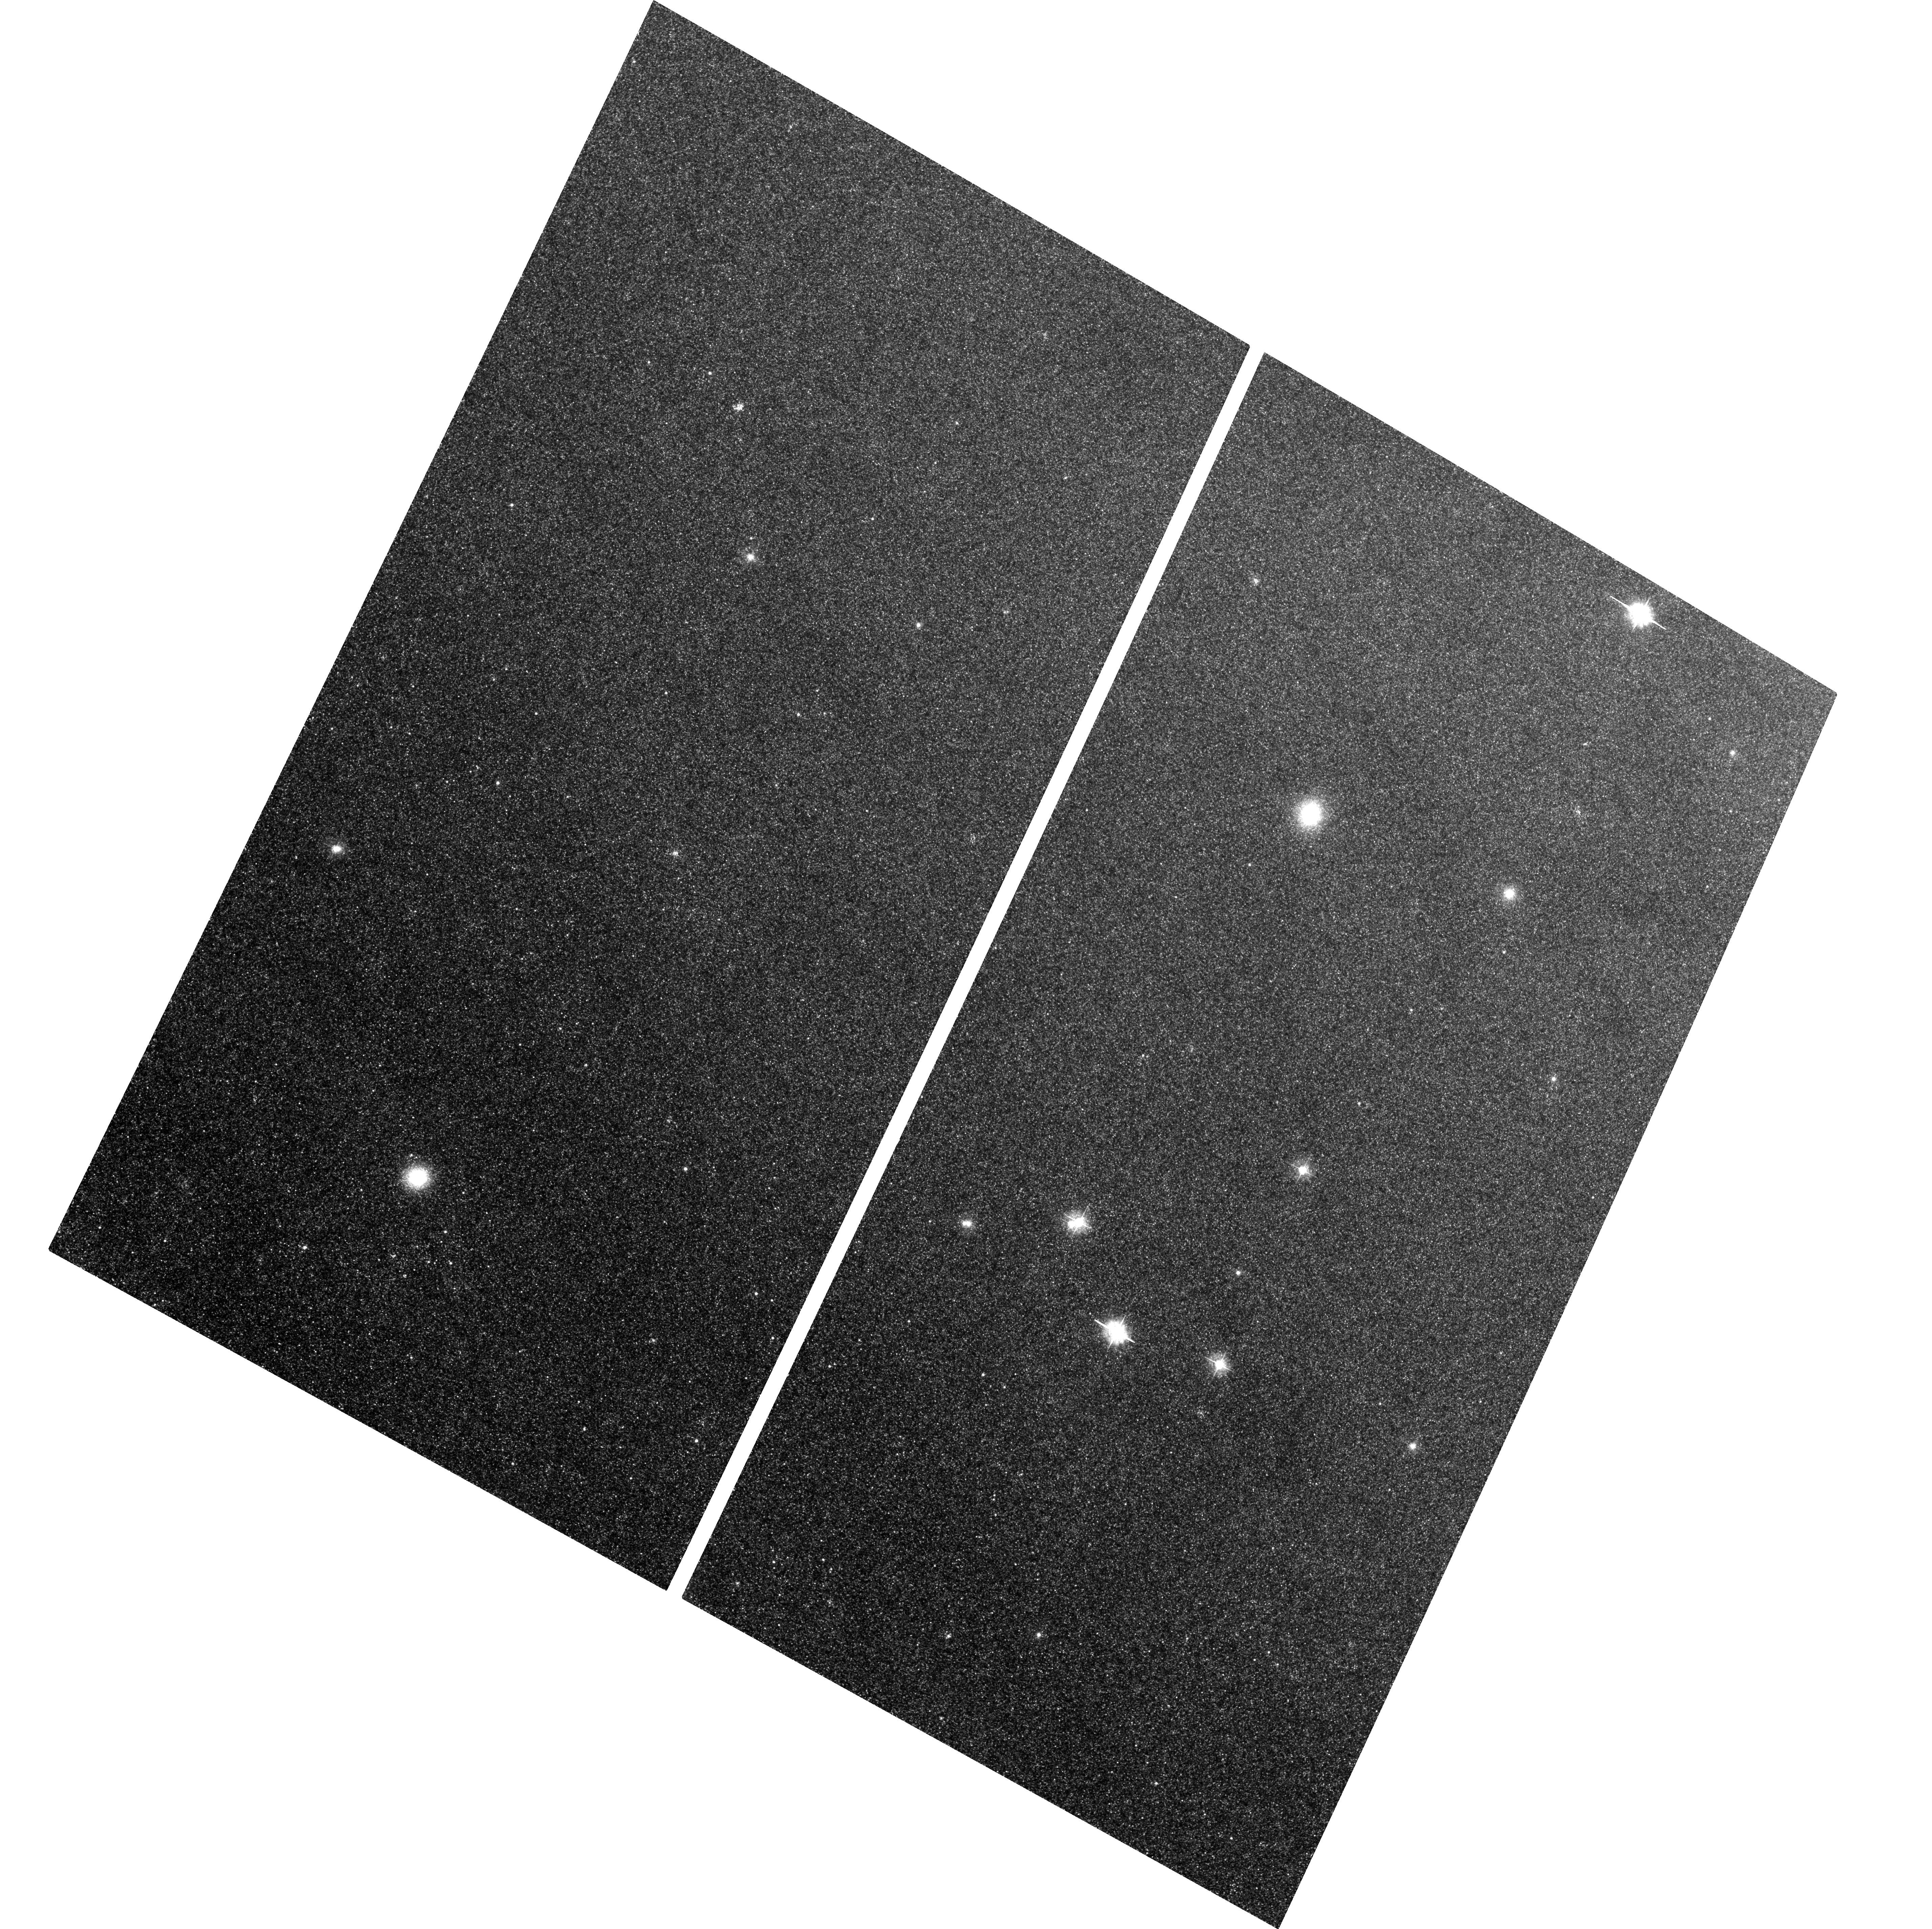
Target: B171-G222. Instrument: ACS/WFC. Filter: F435W. Exposure: 1.2 h. Observation ID: hst_10407_03_acs_wfc_f435w_j96q03

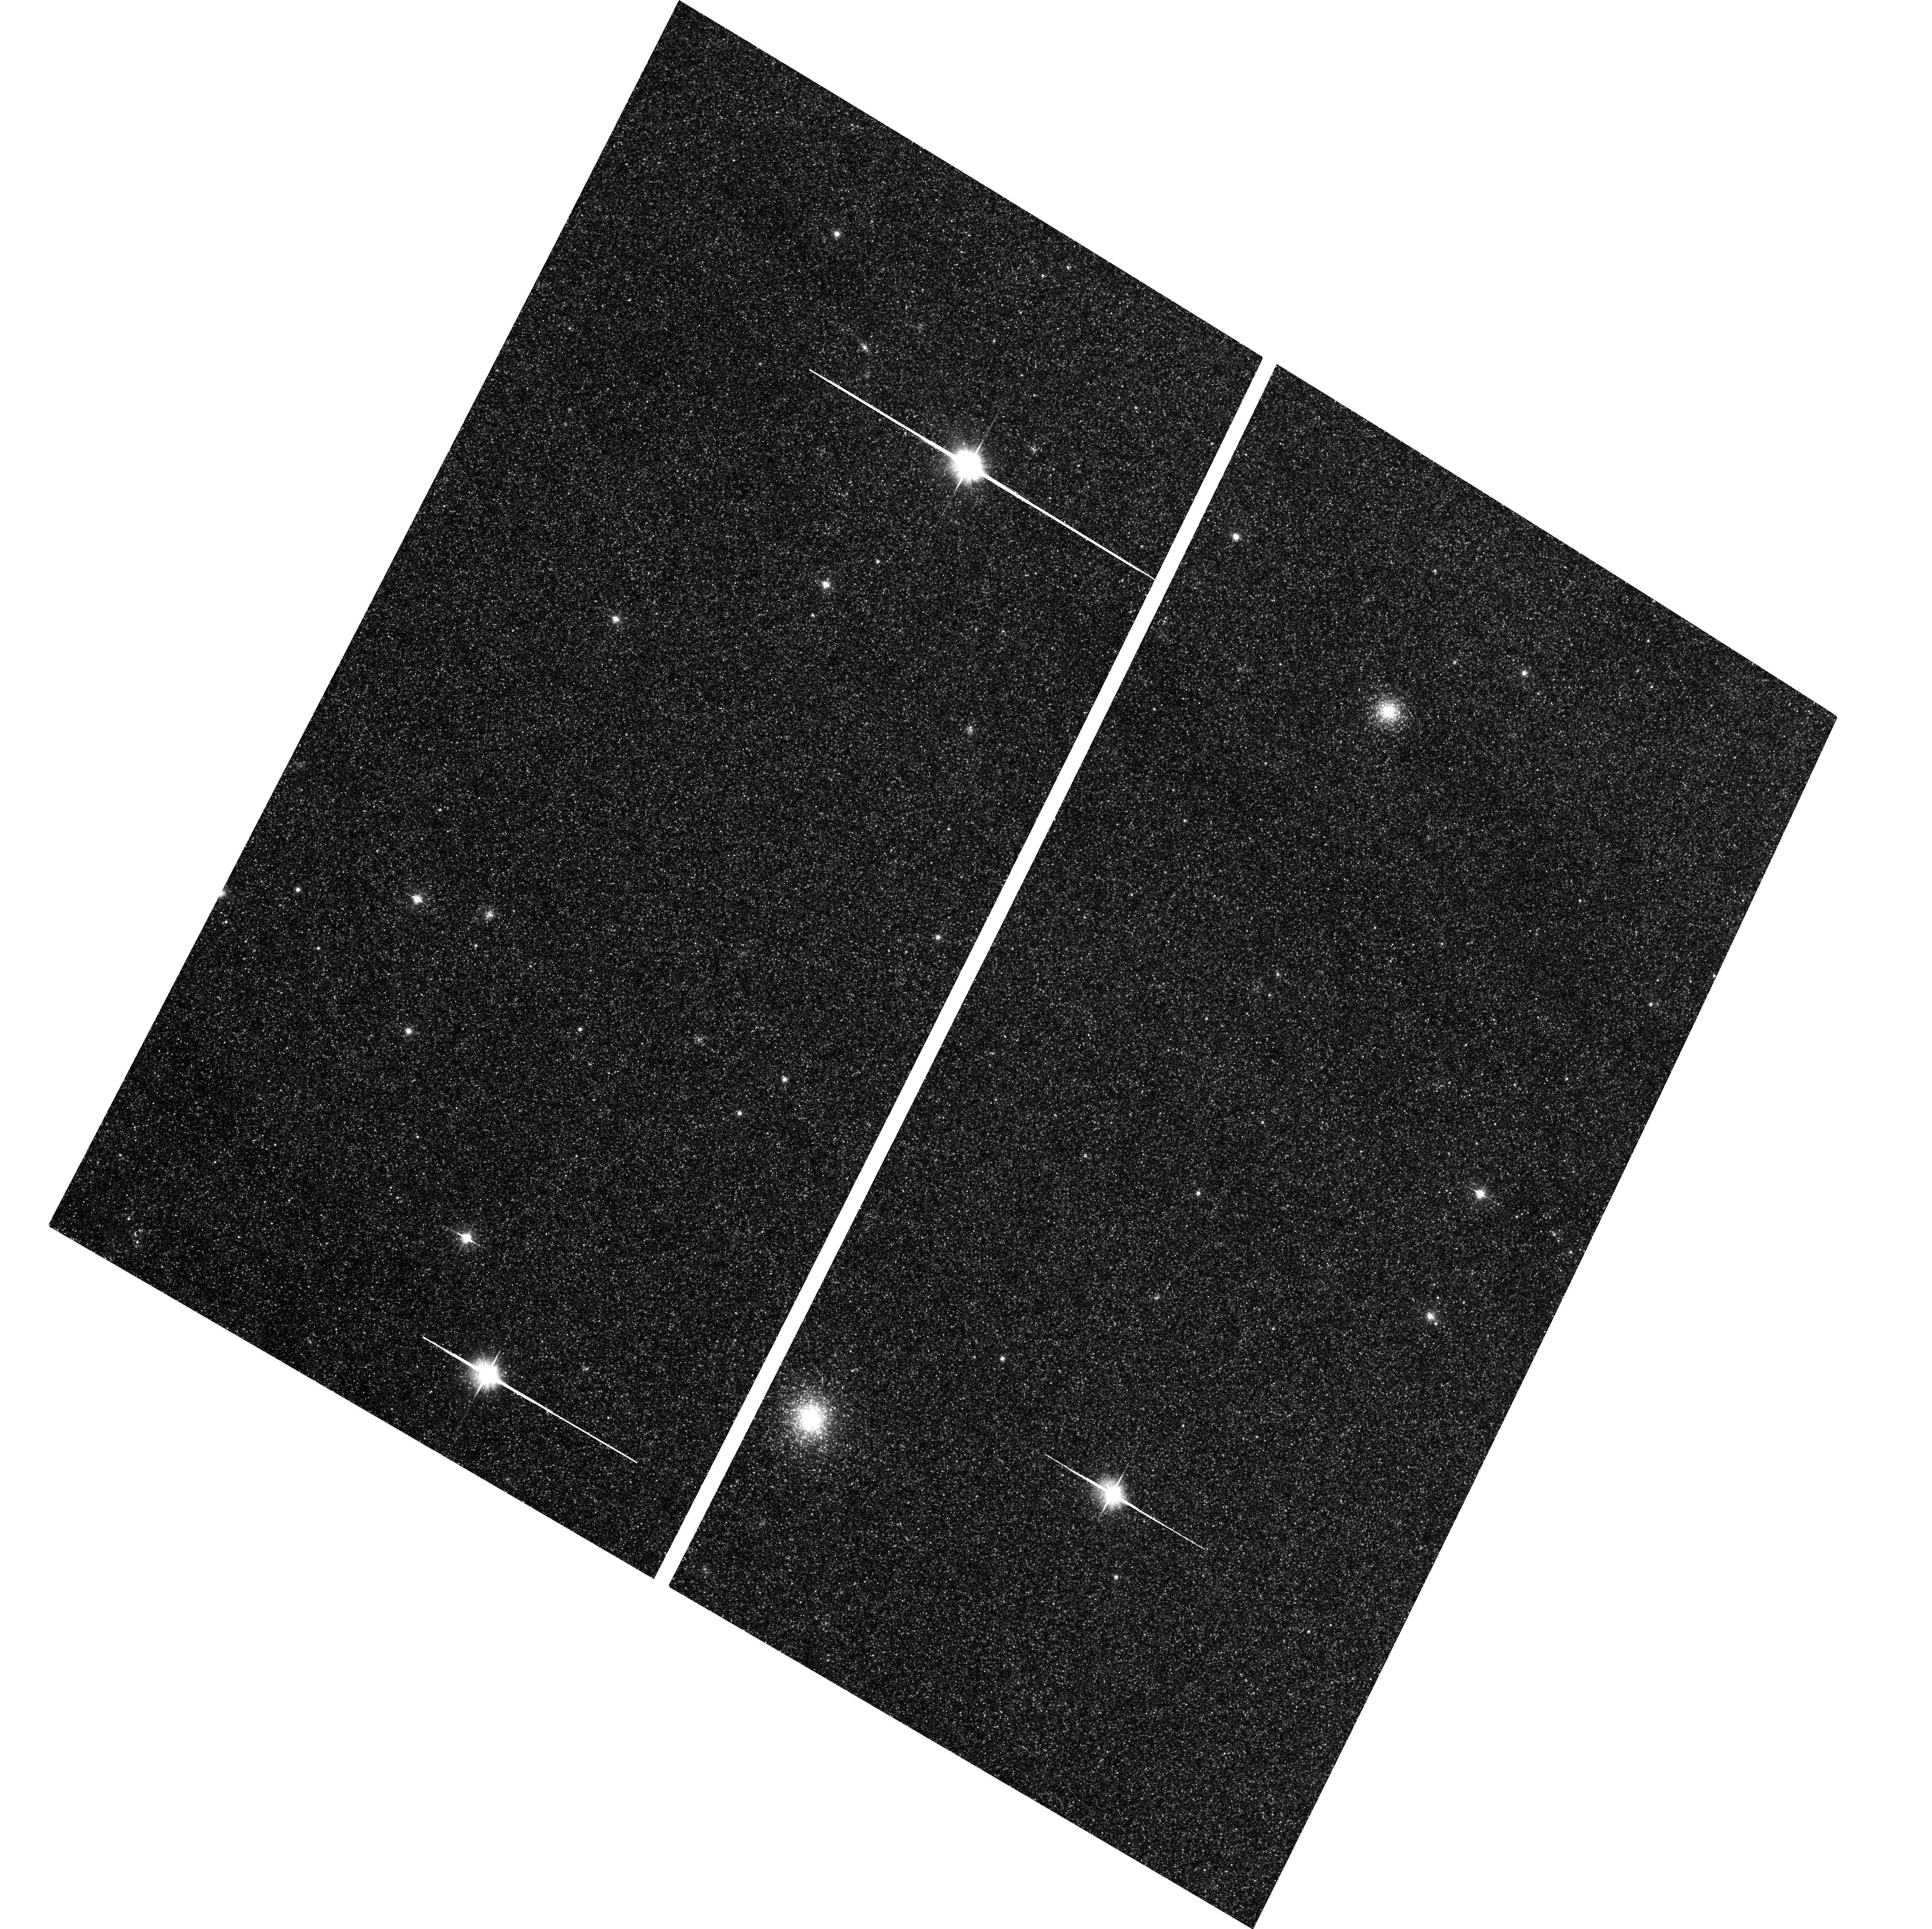
Target: B224-G279. Instrument: ACS/WFC. Filter: F606W. Exposure: 31 min. Observation ID: hst_10407_02_acs_wfc_f606w_j96q02

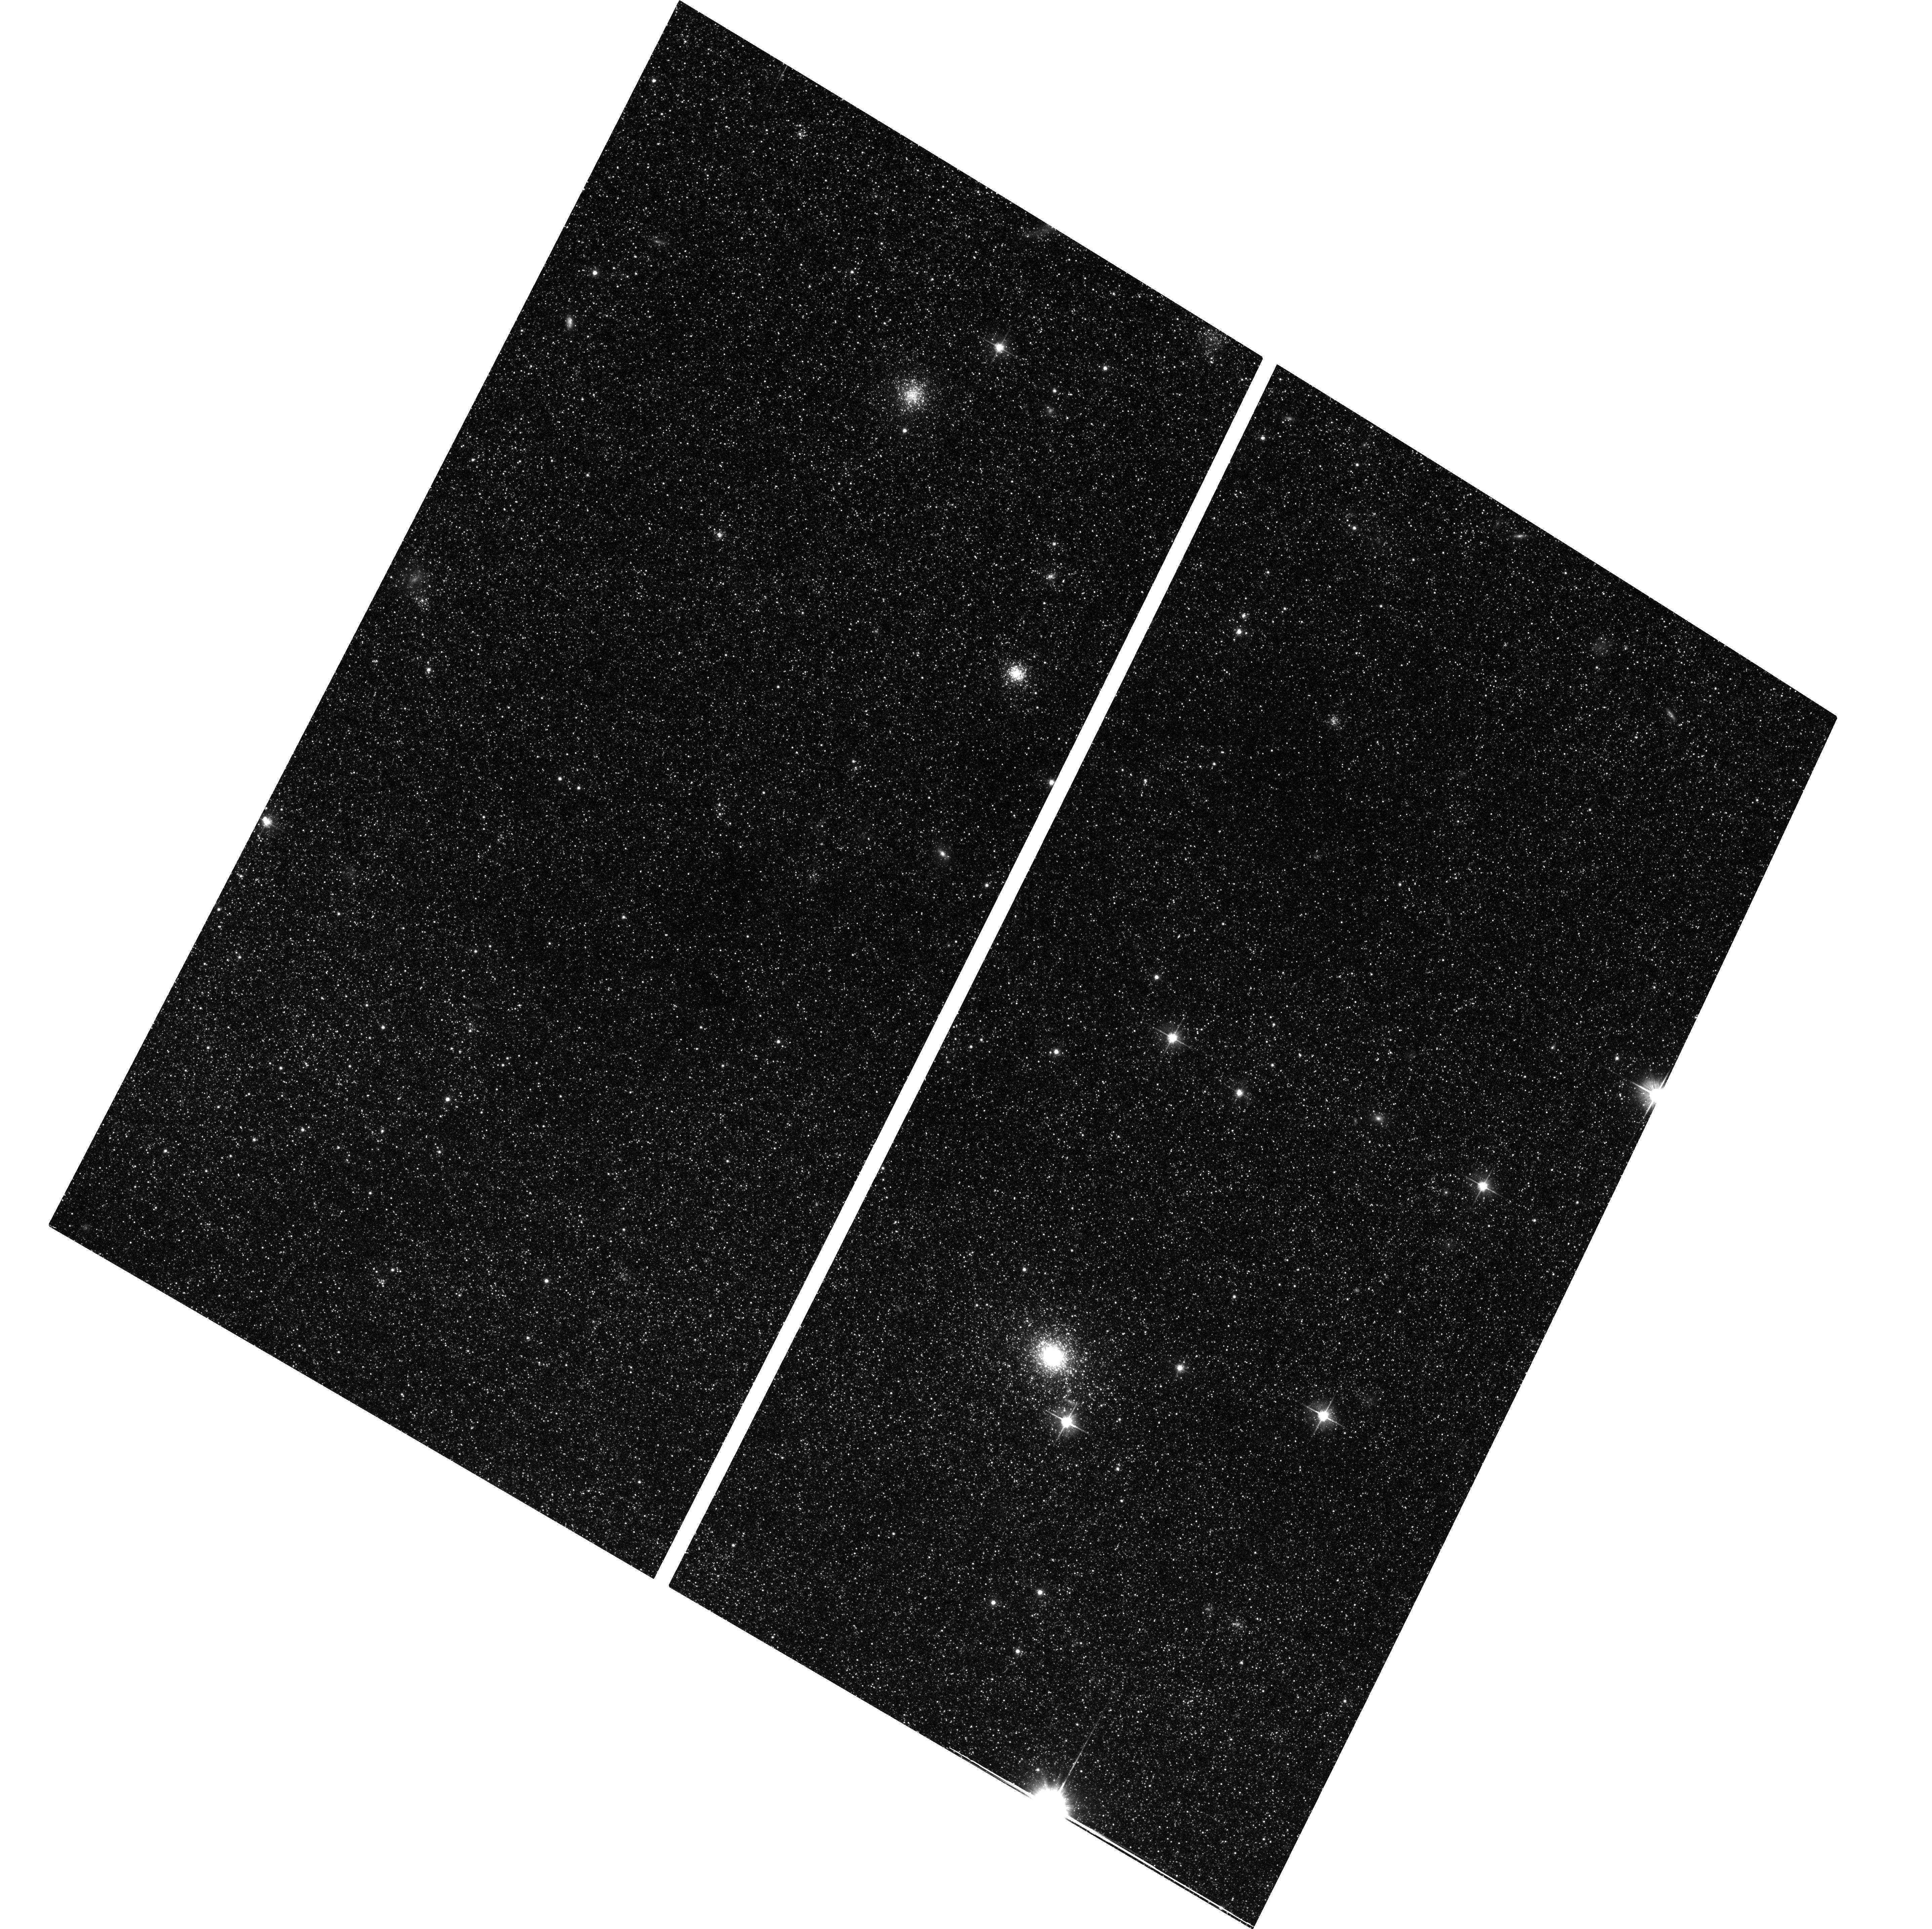
Target: B366-G291. Instrument: ACS/WFC. Filter: F606W. Exposure: 31 min. Observation ID: hst_10407_01_acs_wfc_f606w_j96q01

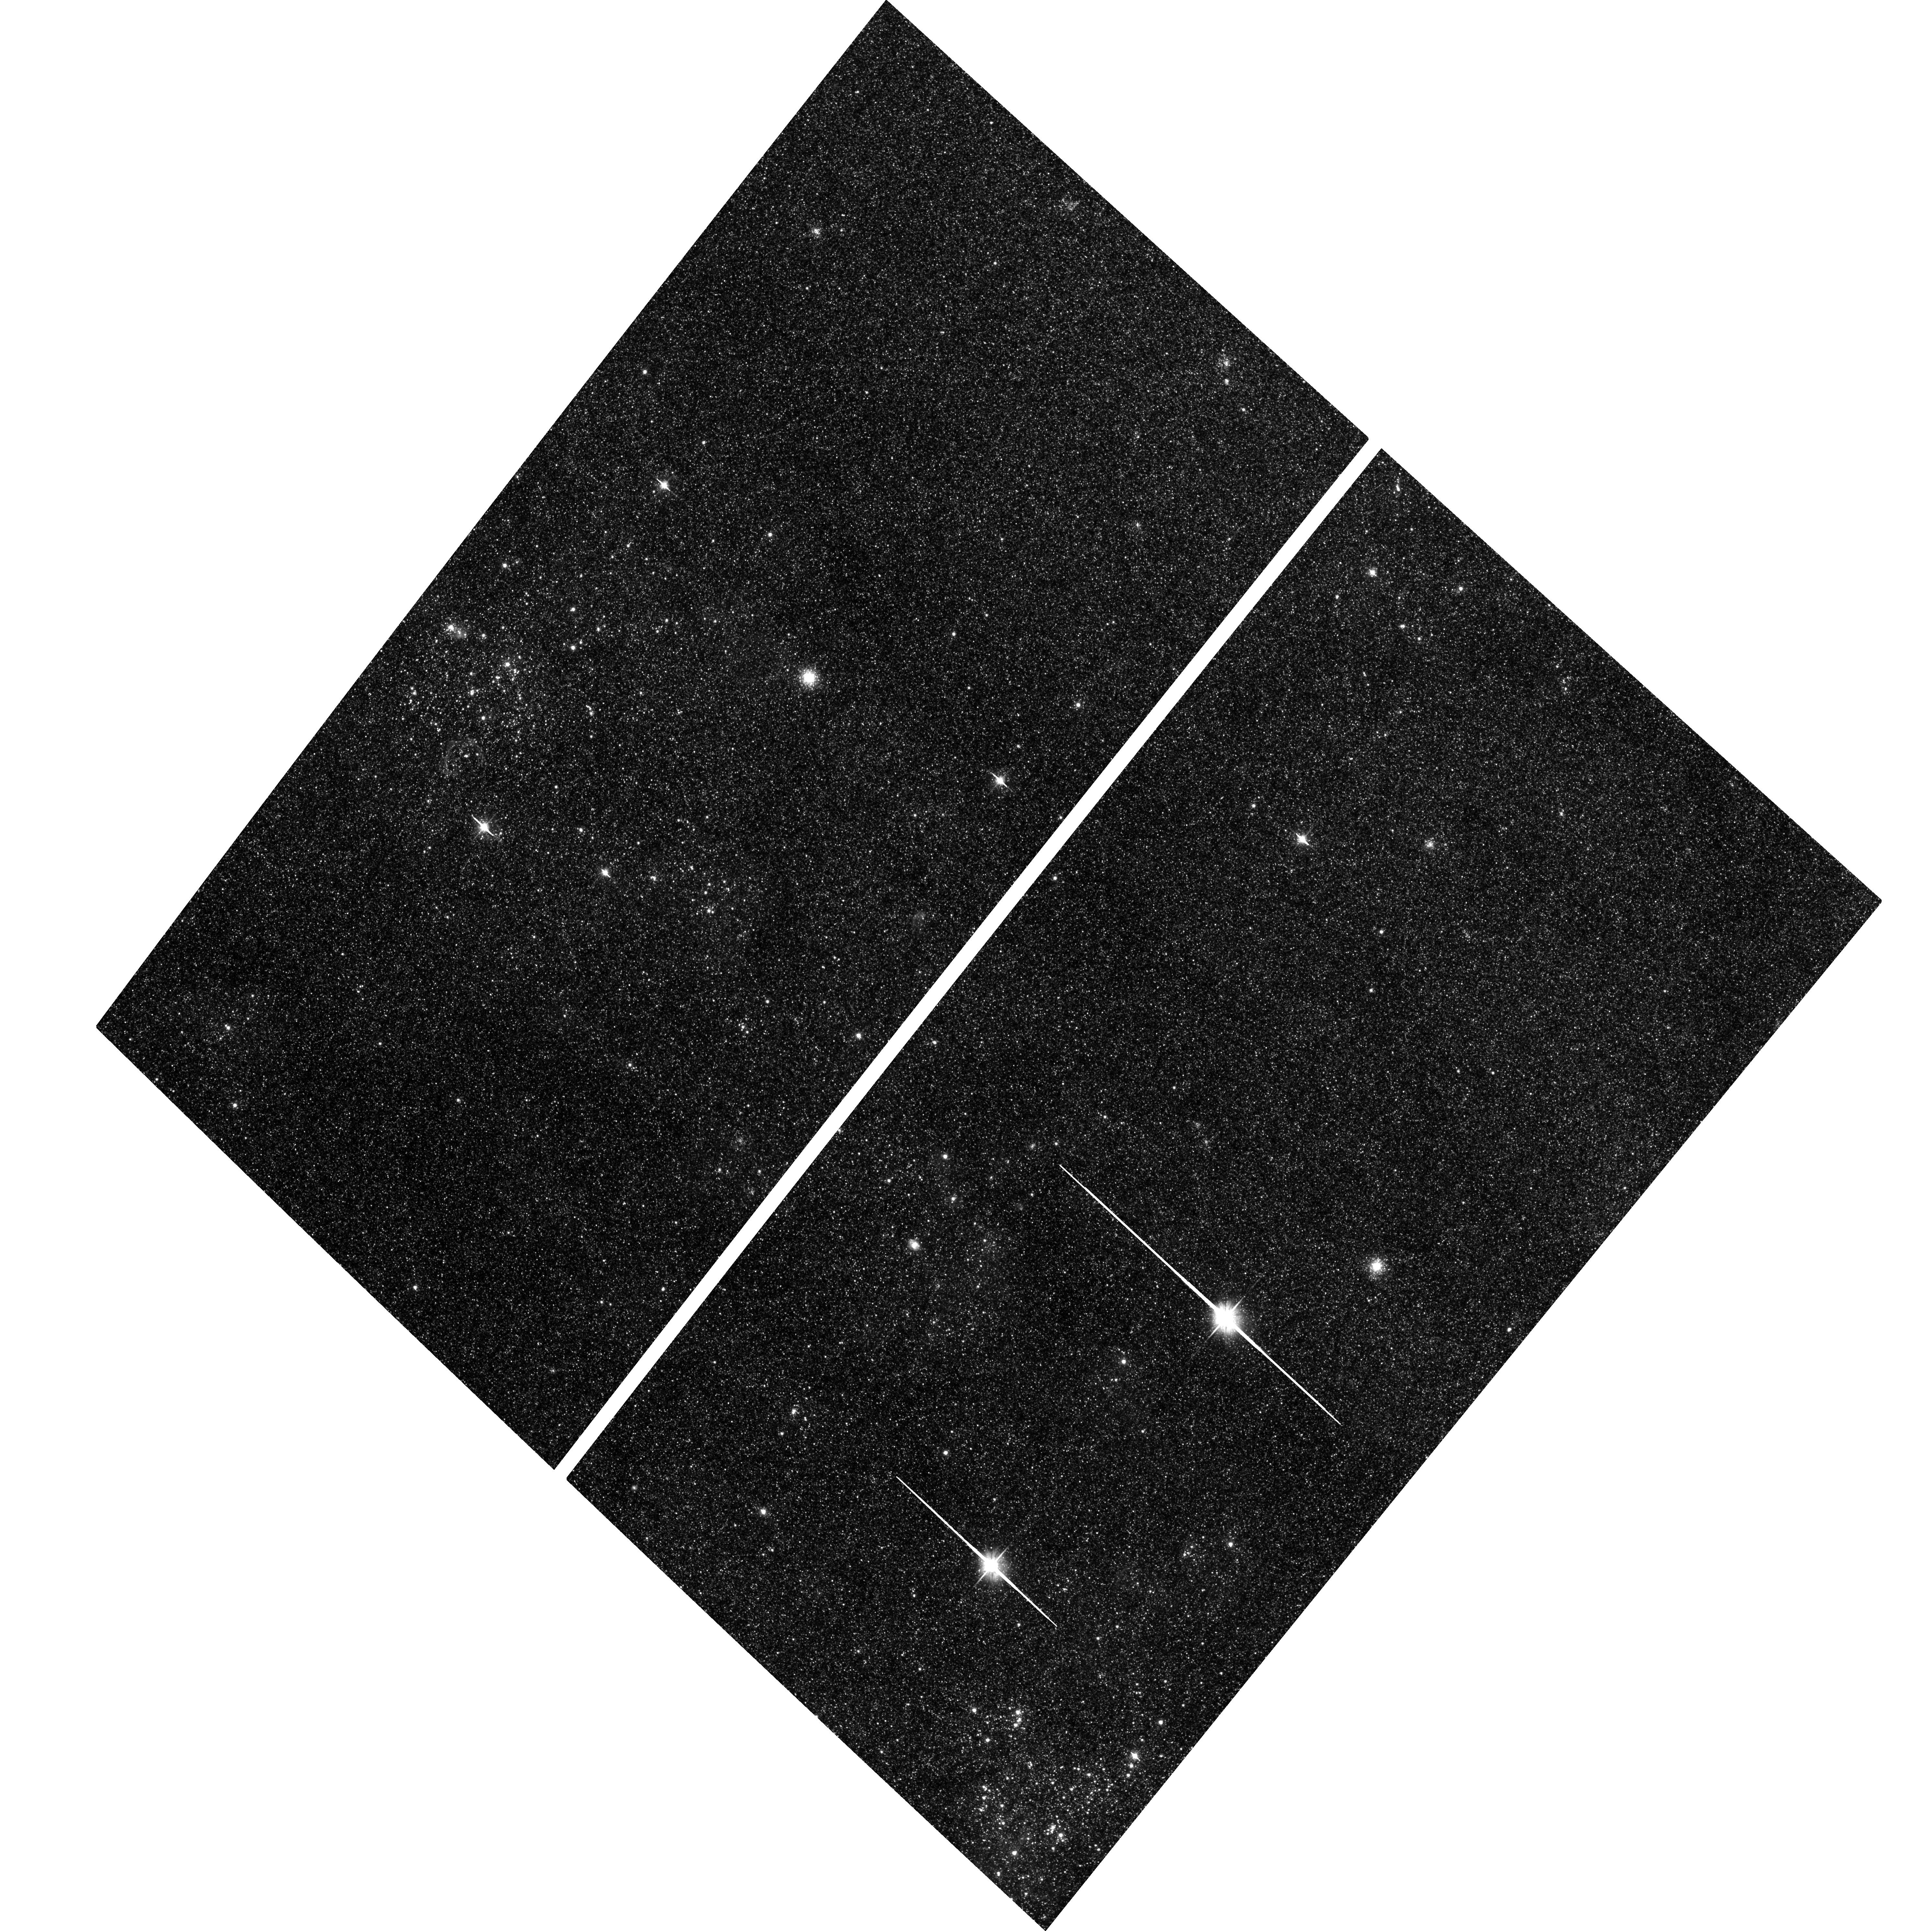
Target: B234-G290. Instrument: ACS/WFC. Filter: F606W. Exposure: 55 min. Observation ID: hst_10407_04_acs_wfc_f606w_j96q04

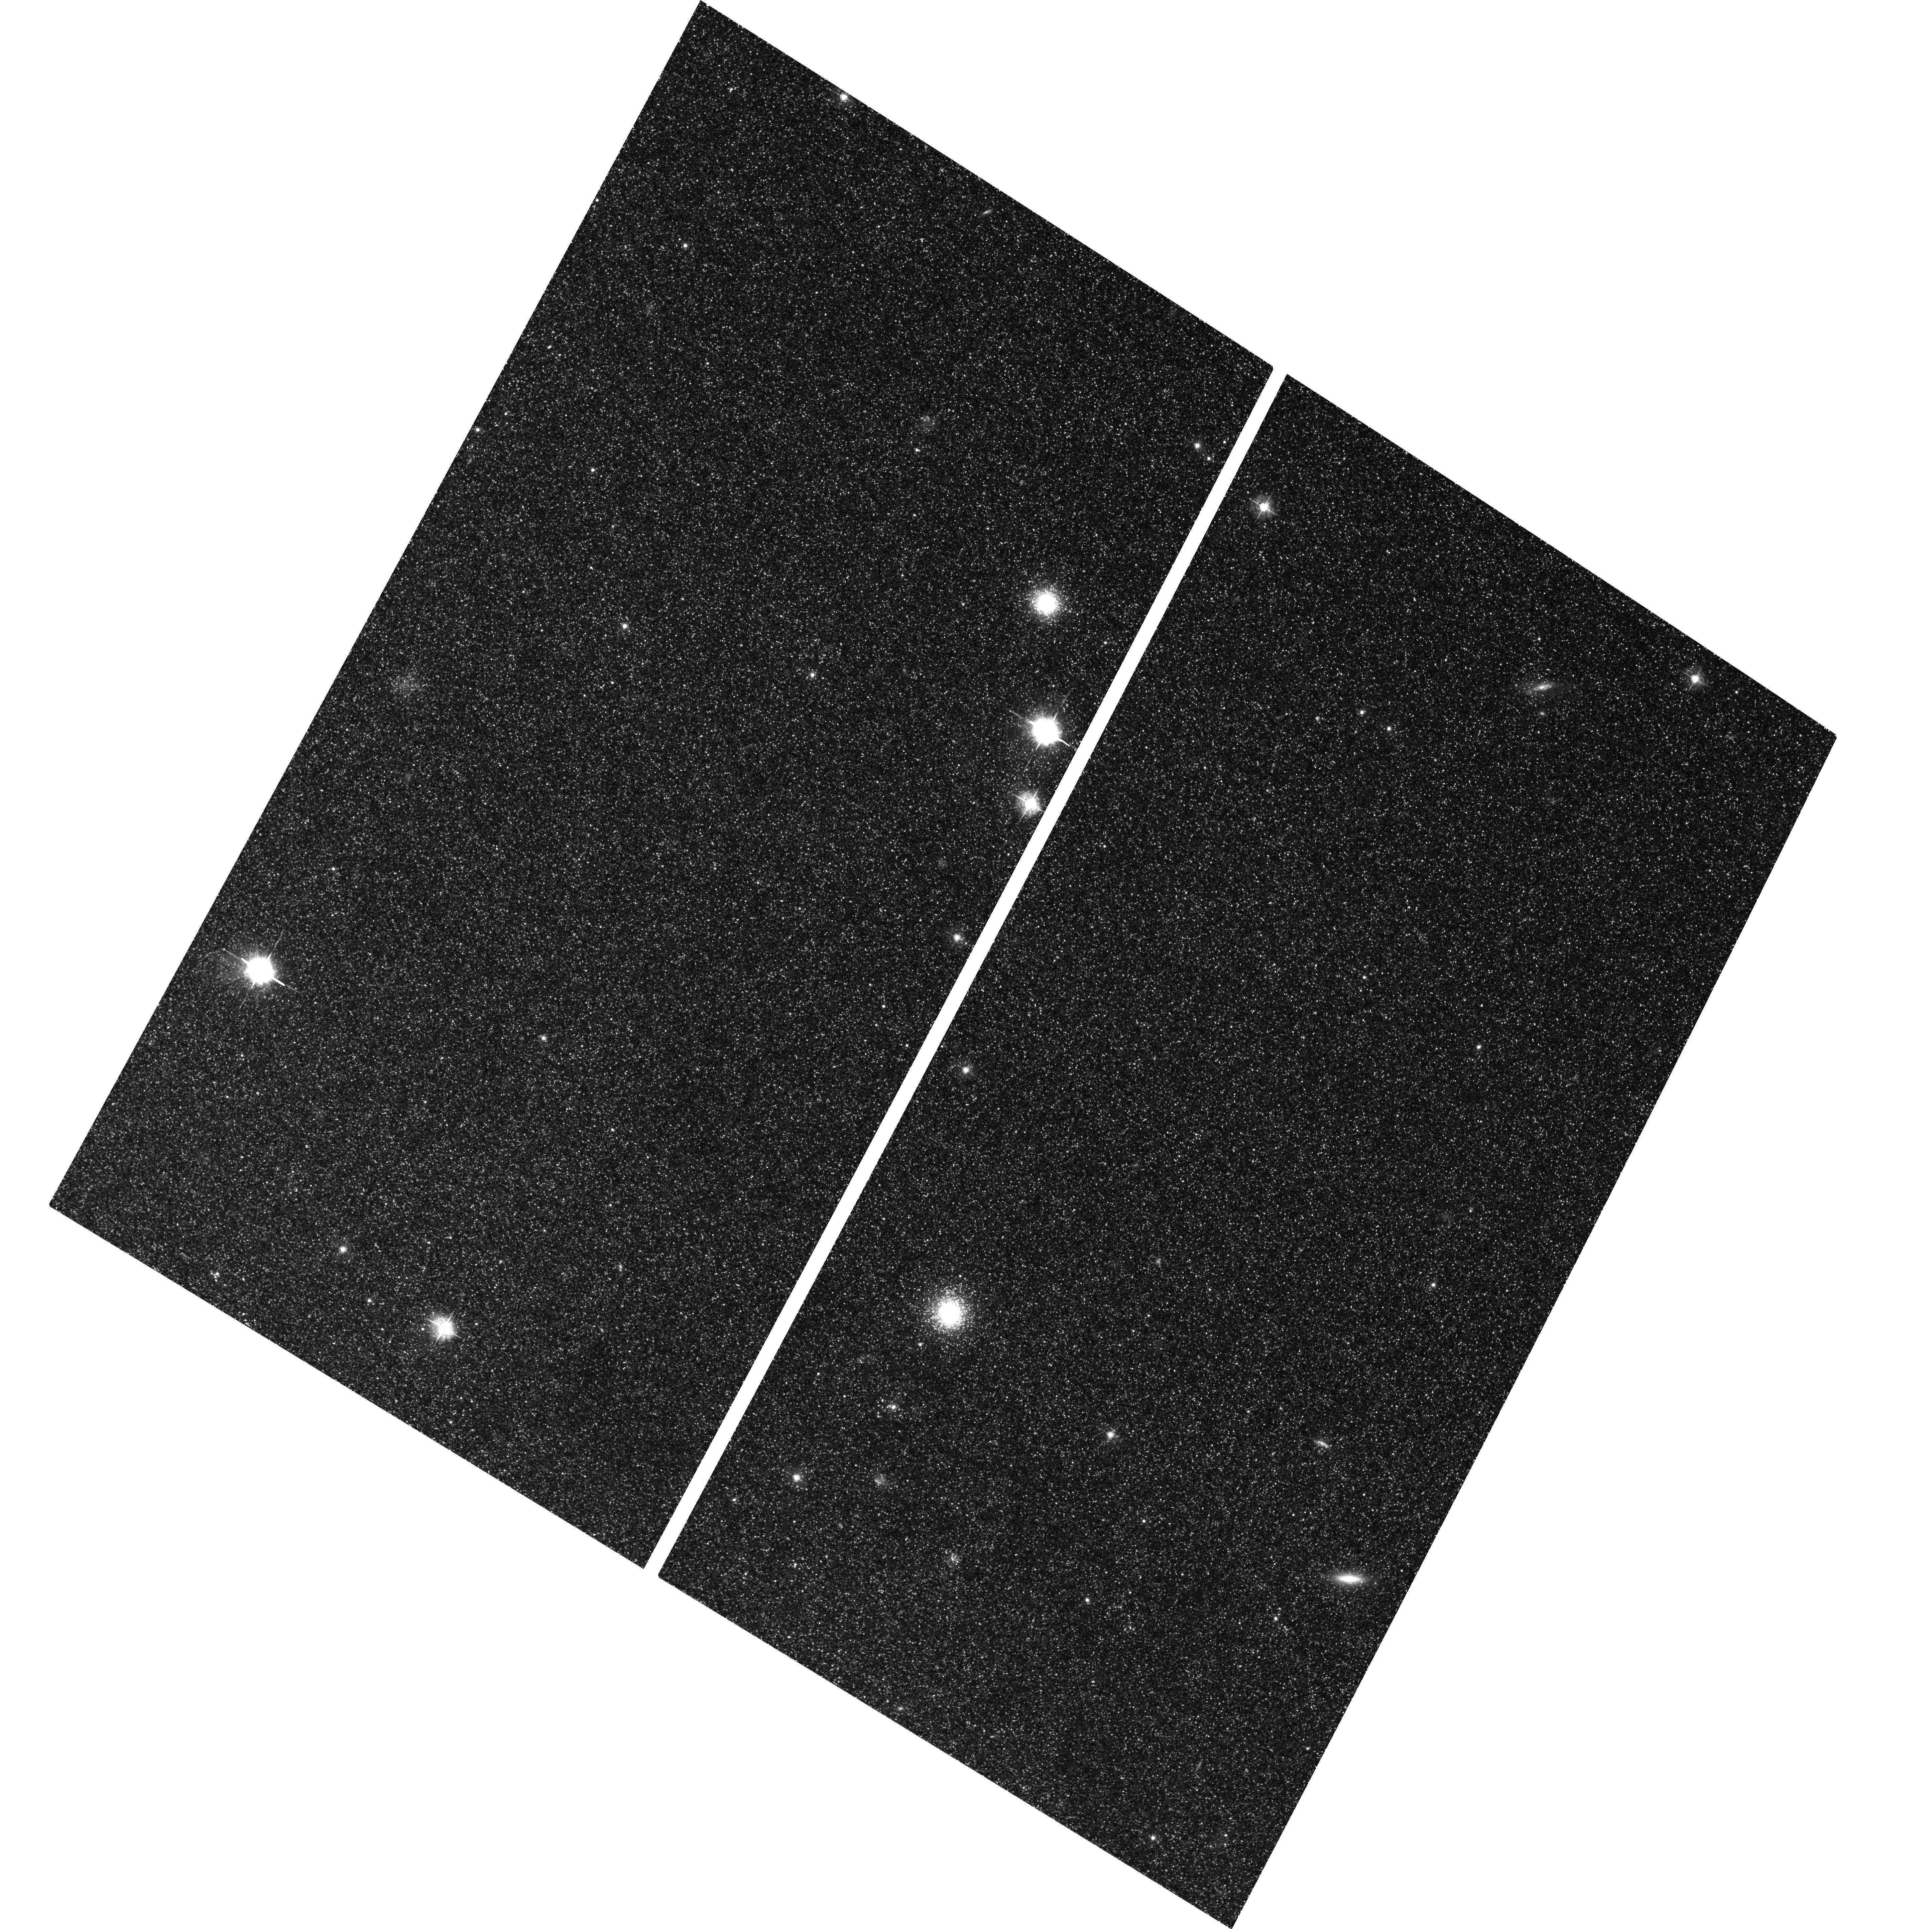
Target: B008-G60. Instrument: ACS/WFC. Filter: F435W. Exposure: 2 h. Observation ID: hst_10407_07_acs_wfc_f435w_j96q07

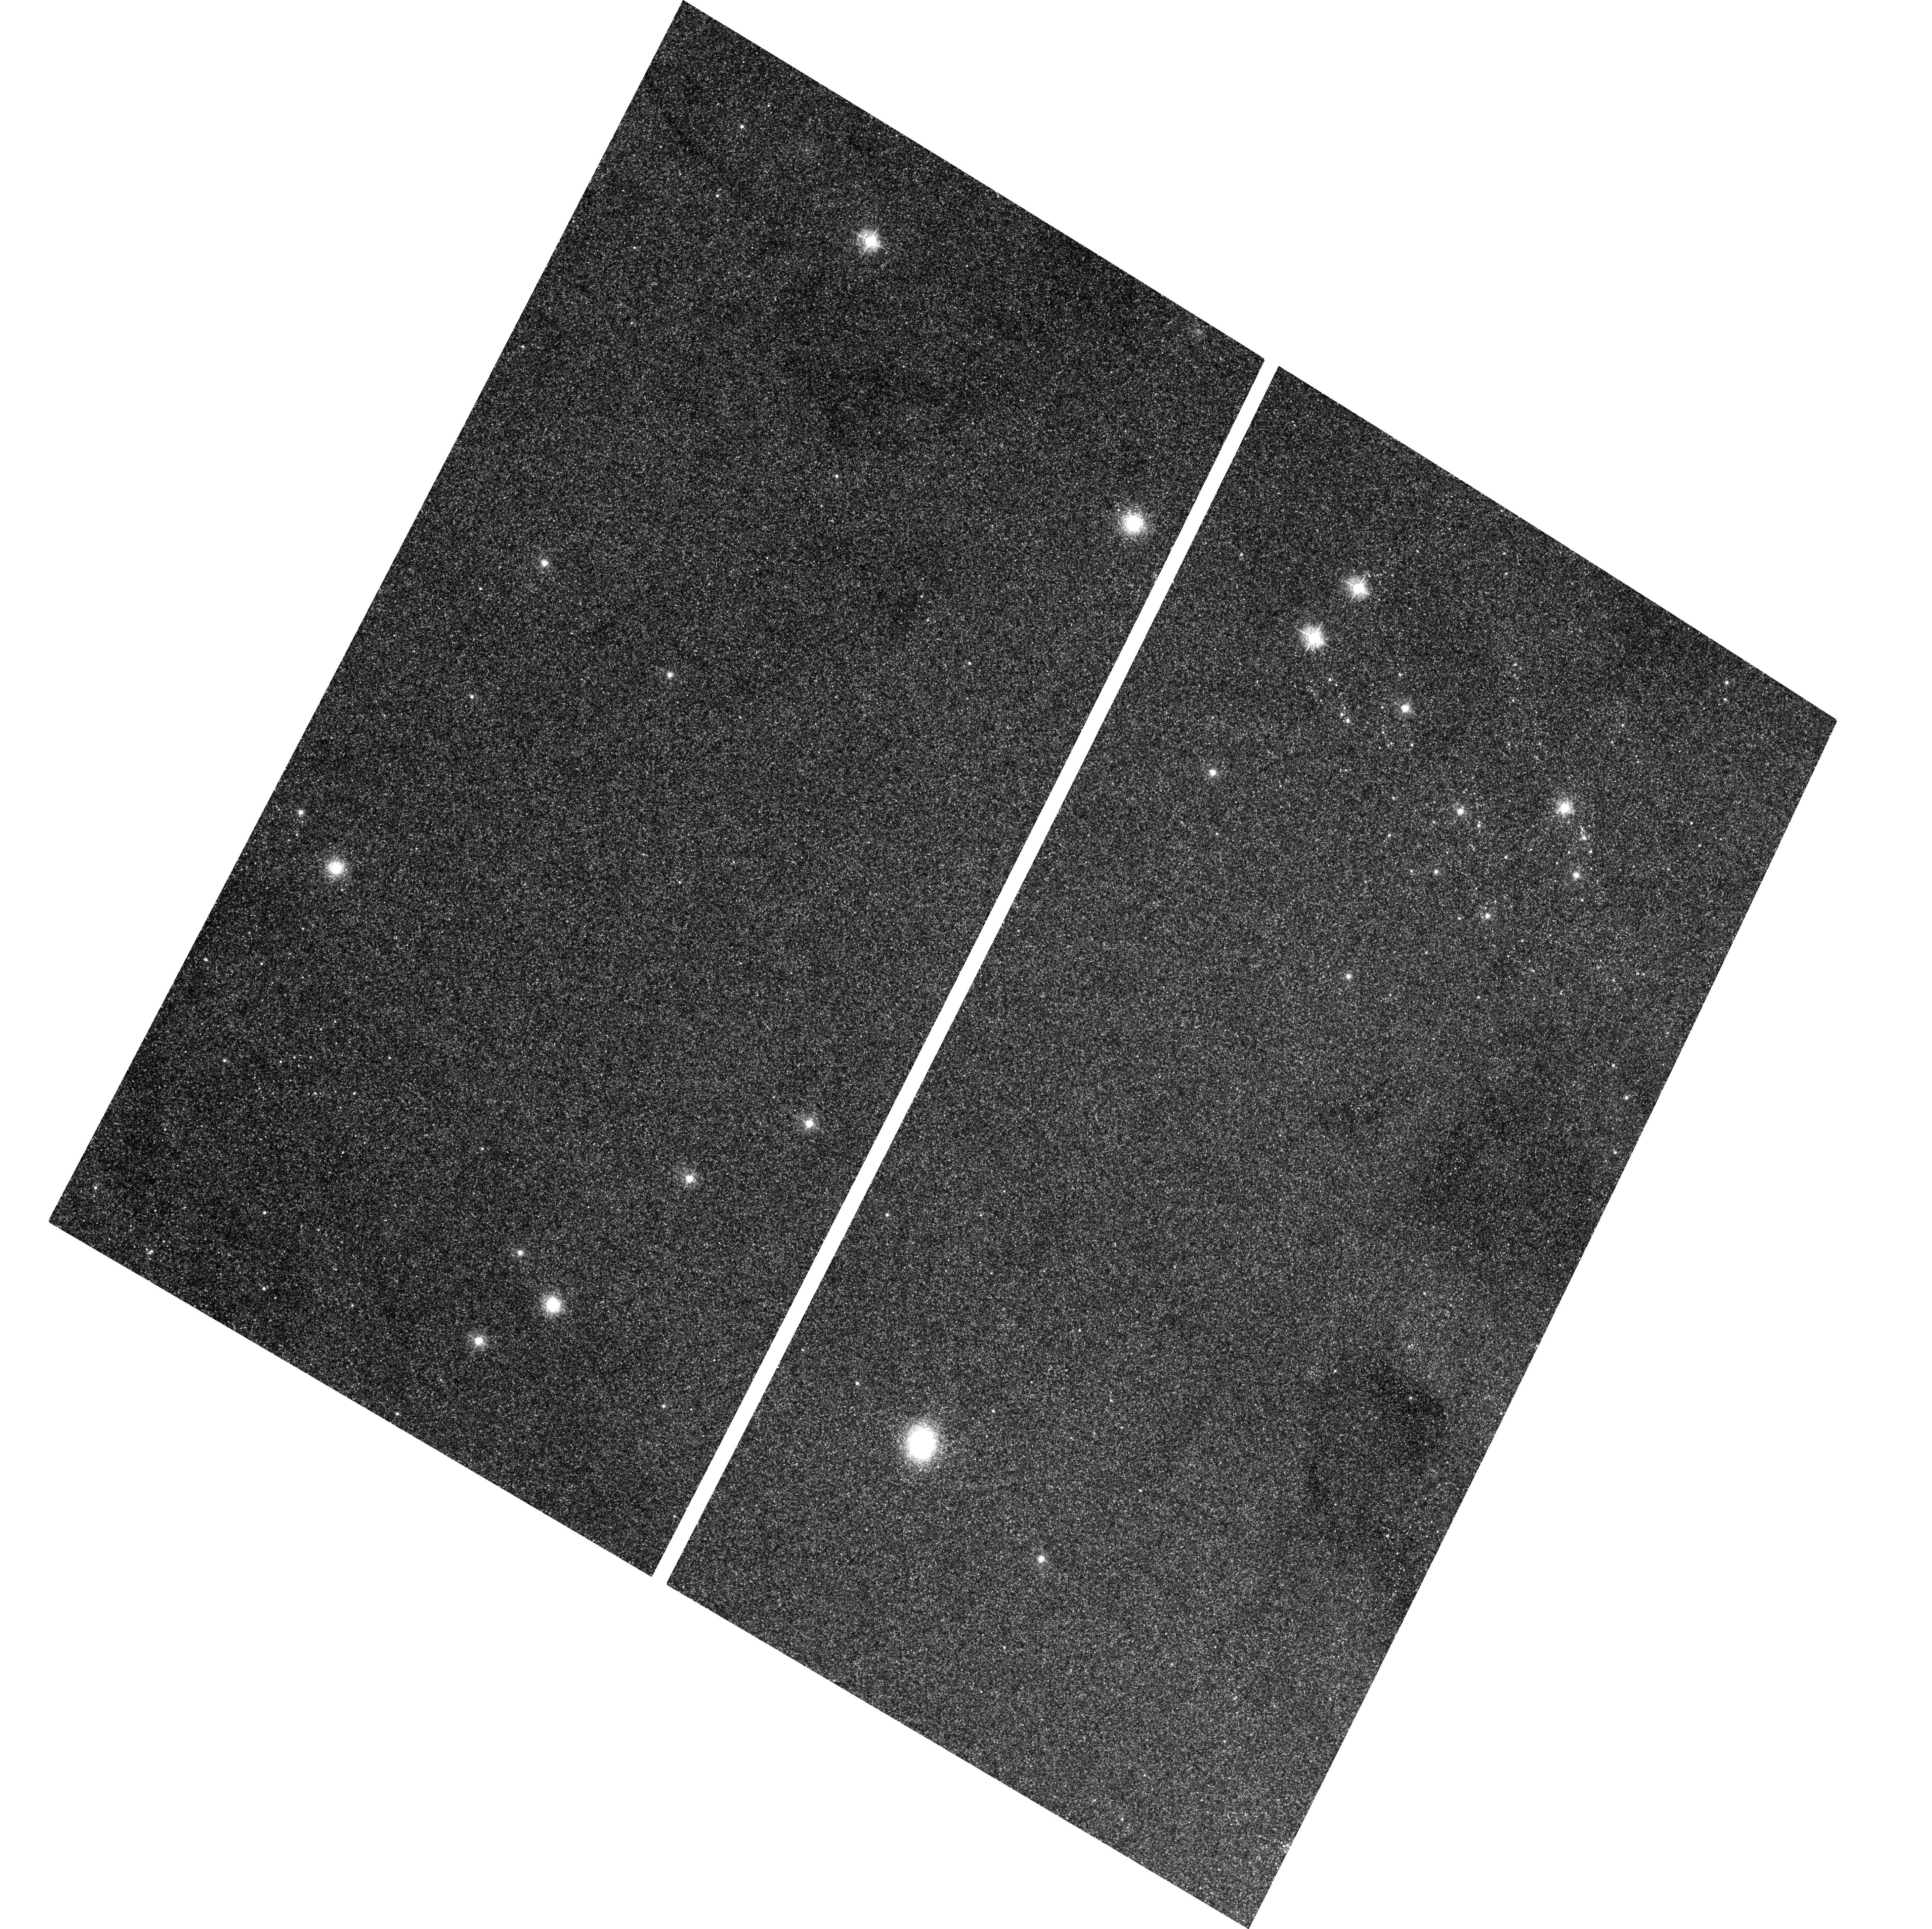
Target: B206-G257. Instrument: ACS/WFC. Filter: F435W. Exposure: 49 min. Observation ID: hst_10407_05_acs_wfc_f435w_j96q05

When did M31s disk form? (PI: Morrison, Heather)

The recent discovery of THIN disk globular clusters in M31 provides a unique opportunity to determine the age of M31's disk. The globular cluster kinematics imply that the disk has not been significantly heated or destroyed by a merger since they were formed. Thus the cluster ages provide a lower limit to the disk age. This limit will complement the high-redshift data, where few disk galaxies are currently known because of their relatively low surface brighness. We propose to obtain BV ACS imaging of seven disk clusters to below the level of the horizontal branch (HB) to determine the distribution of evolved stars in the color-magnitude diagram. The contribution of evolved stars, particularly blue HB stars, is crucial to estimating the age of the globular cluster from both color-magnitude diagrams and the high S/N integrated spectra which we will obtain from the ground.